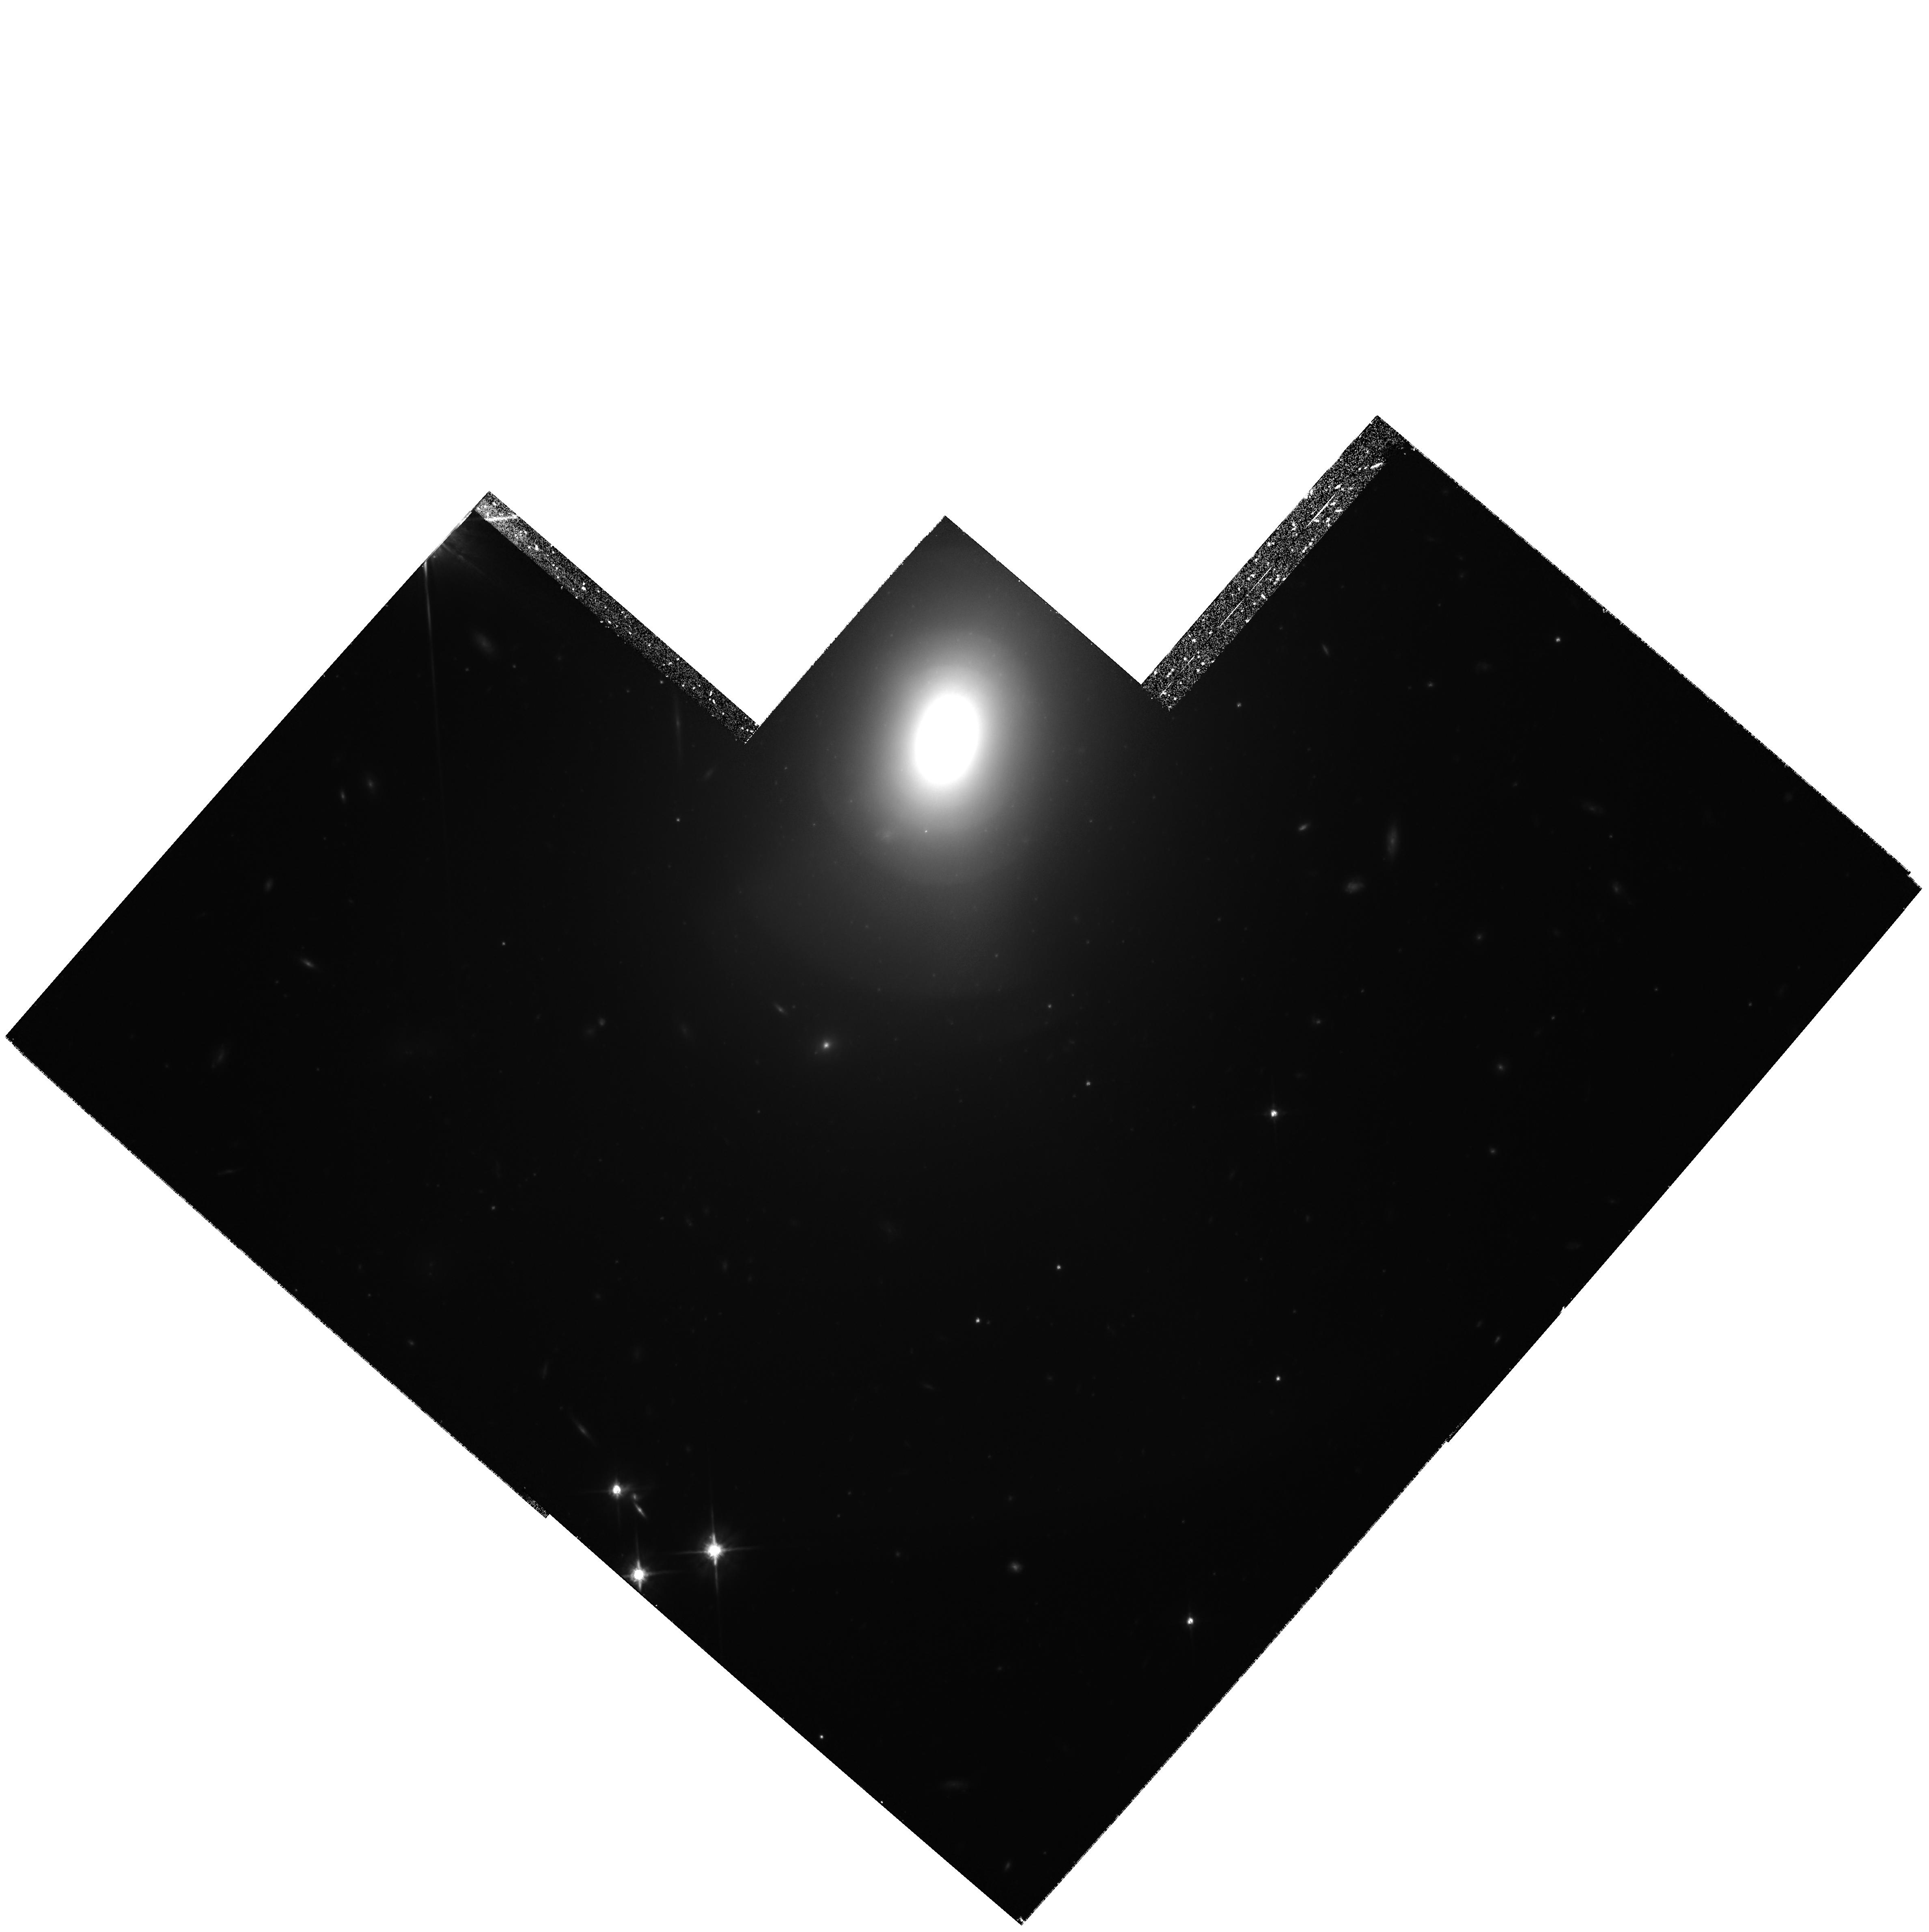
Target: ESO507-G045. Instrument: WFPC2/PC. Filter: F814W. Exposure: 4 h. Observation ID: hst_6579_04_wfpc2_pc_f814w_u37w04

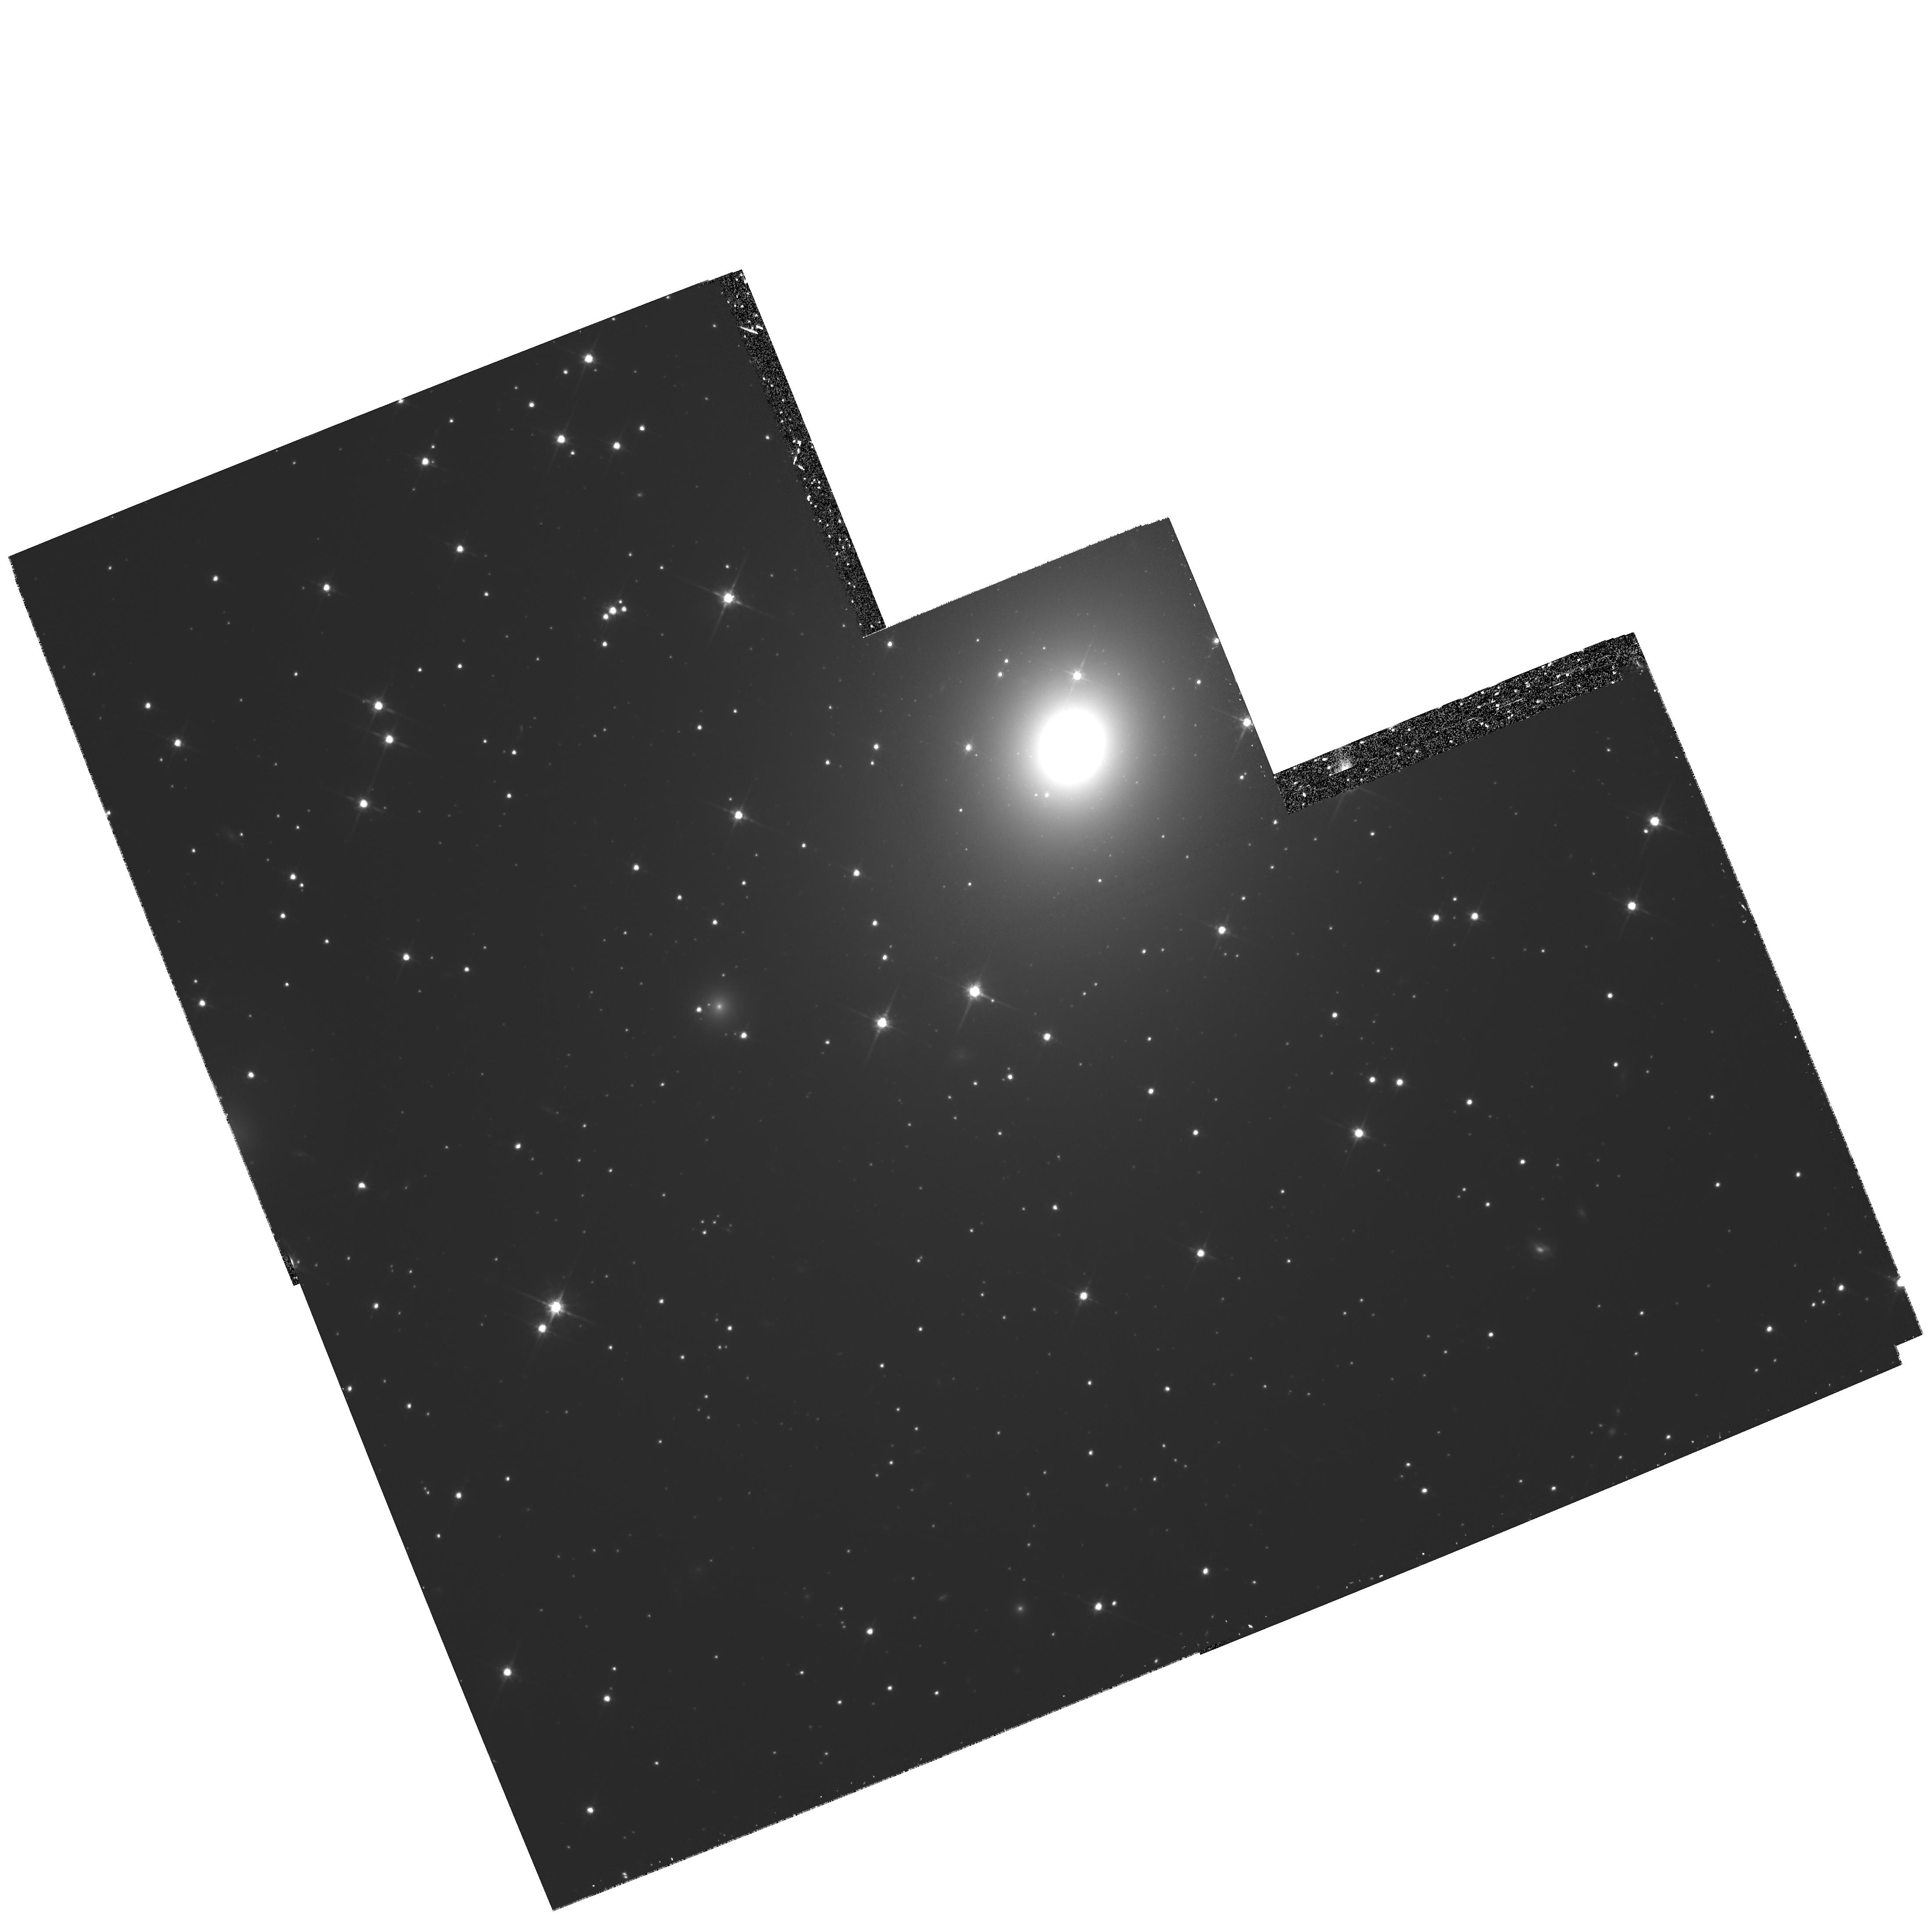
Target: NGC5516. Instrument: WFPC2/PC. Filter: F814W. Exposure: 2.1 h. Observation ID: hst_6579_3a_wfpc2_pc_f814w_u37w3a

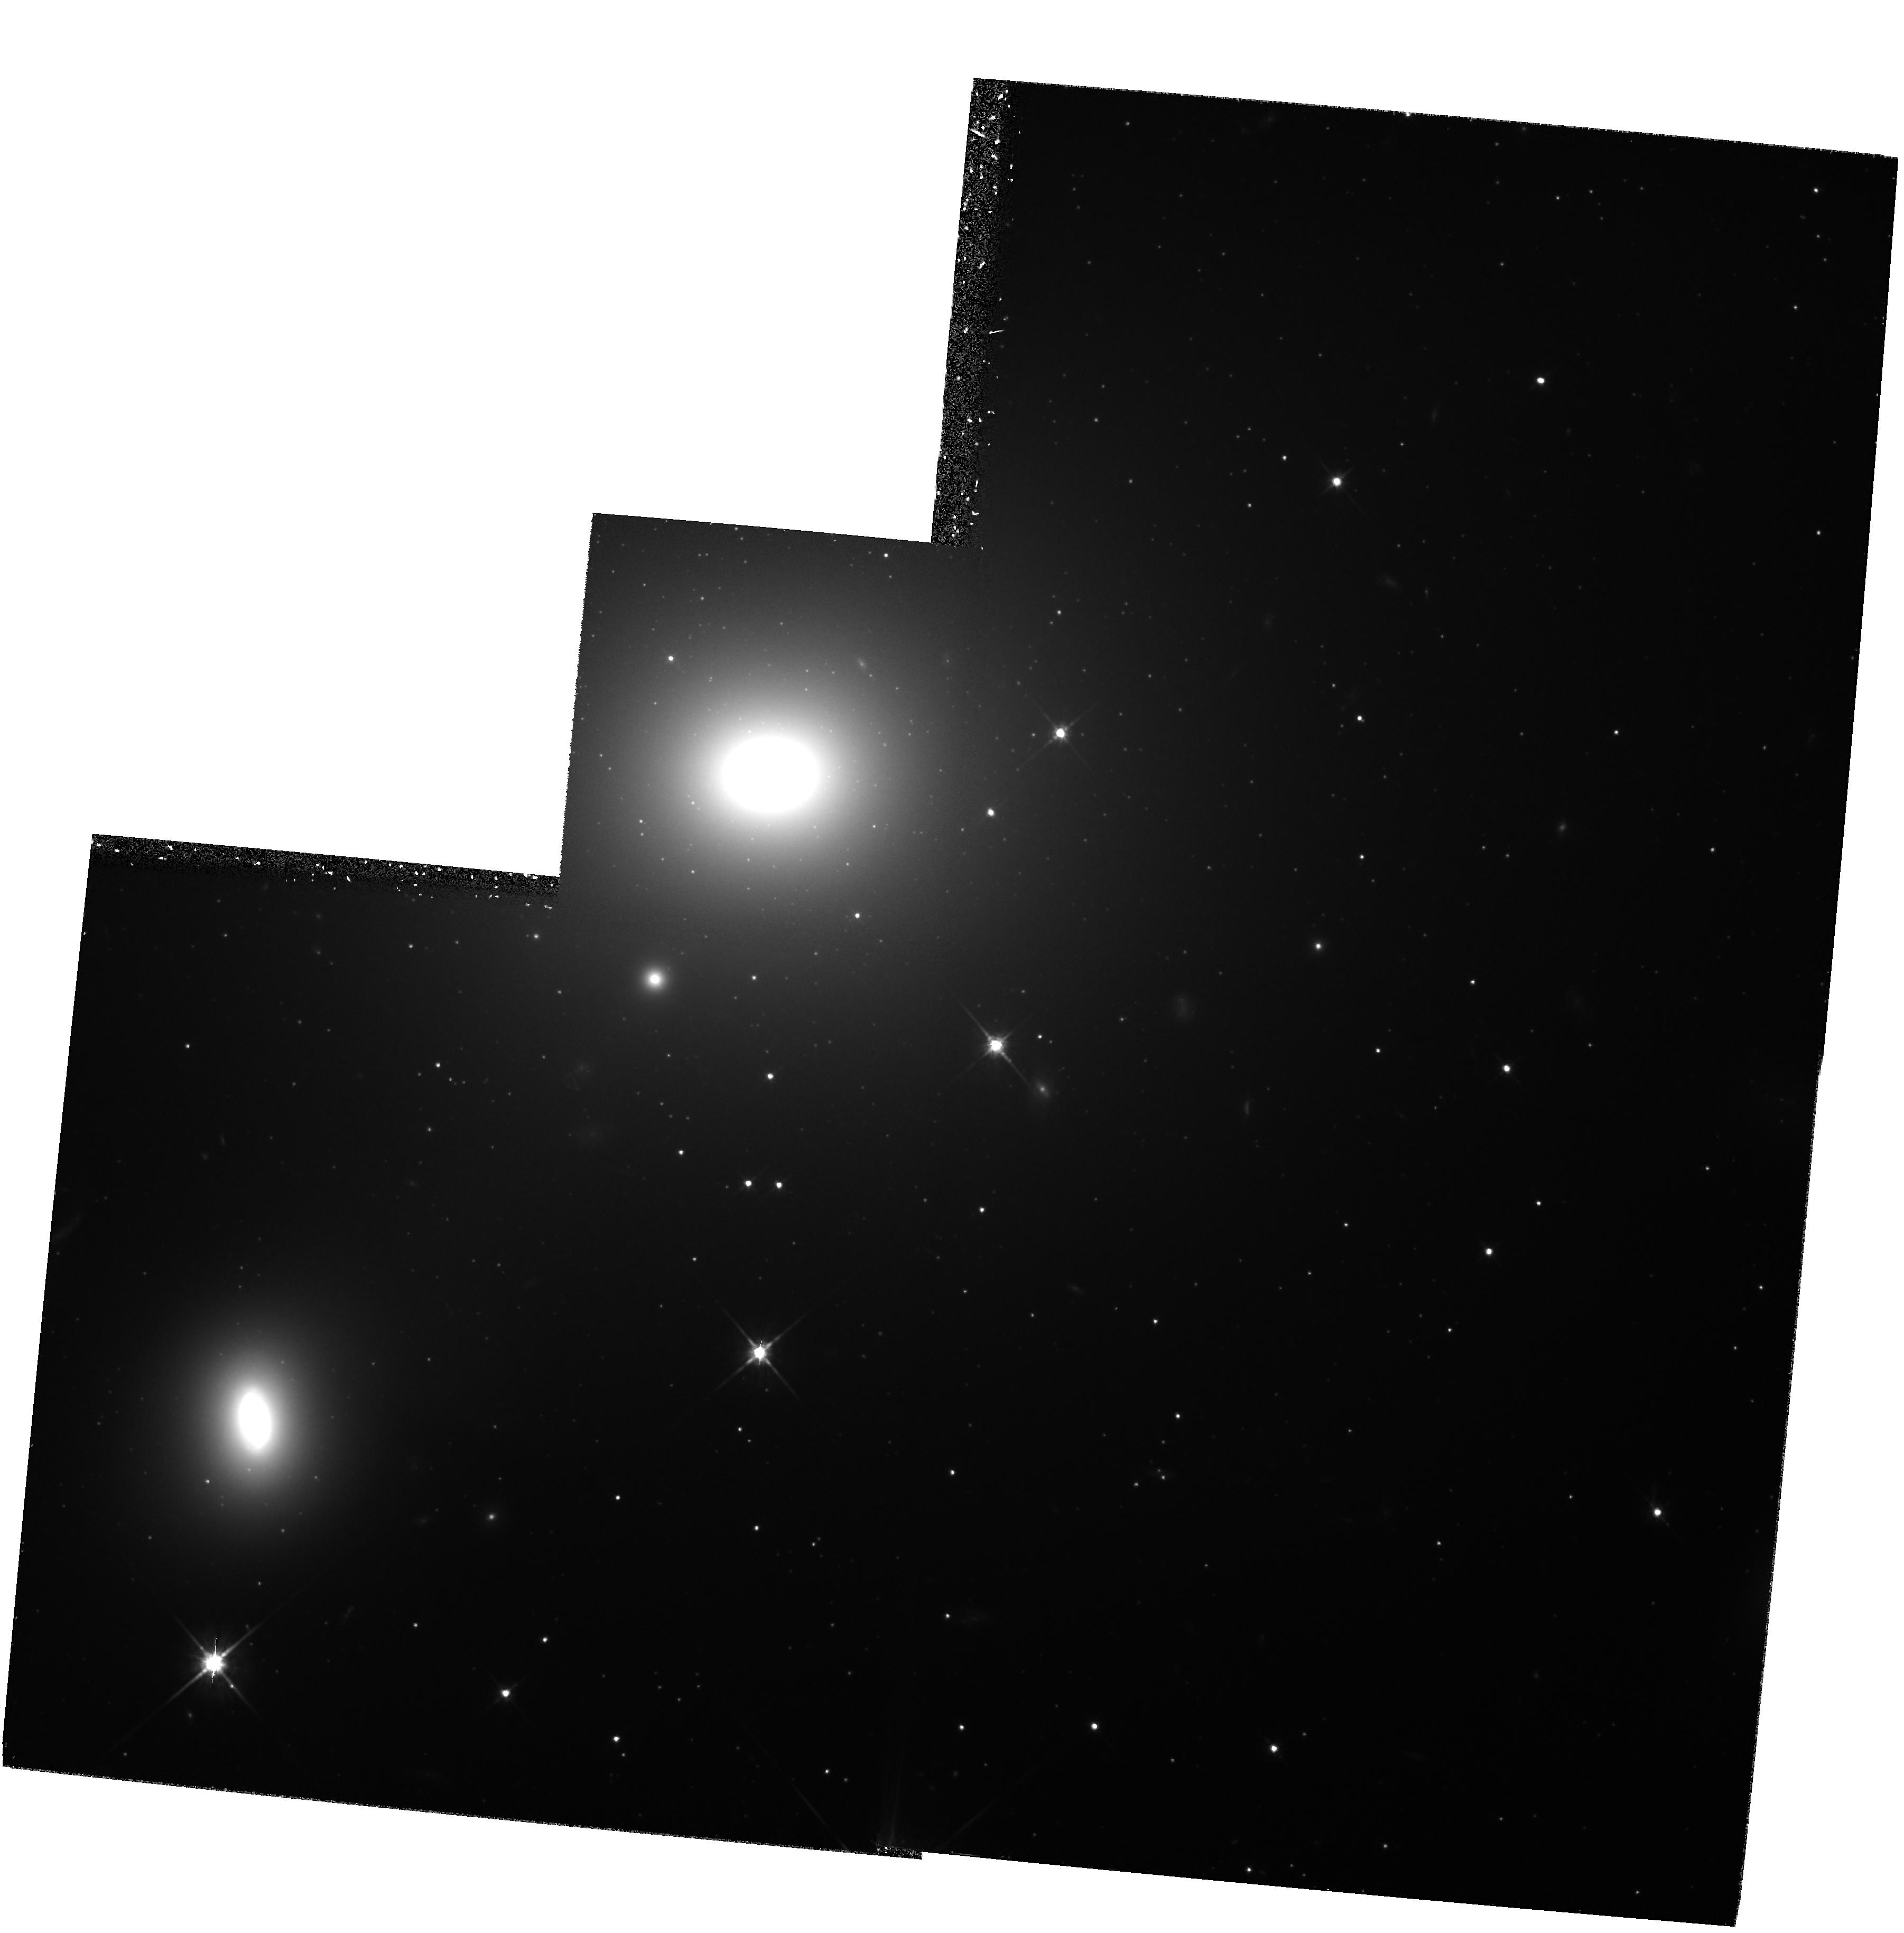
Target: NGC4709. Instrument: WFPC2/PC. Filter: F814W. Exposure: 2.1 h. Observation ID: hst_6579_02_wfpc2_pc_f814w_u37w02

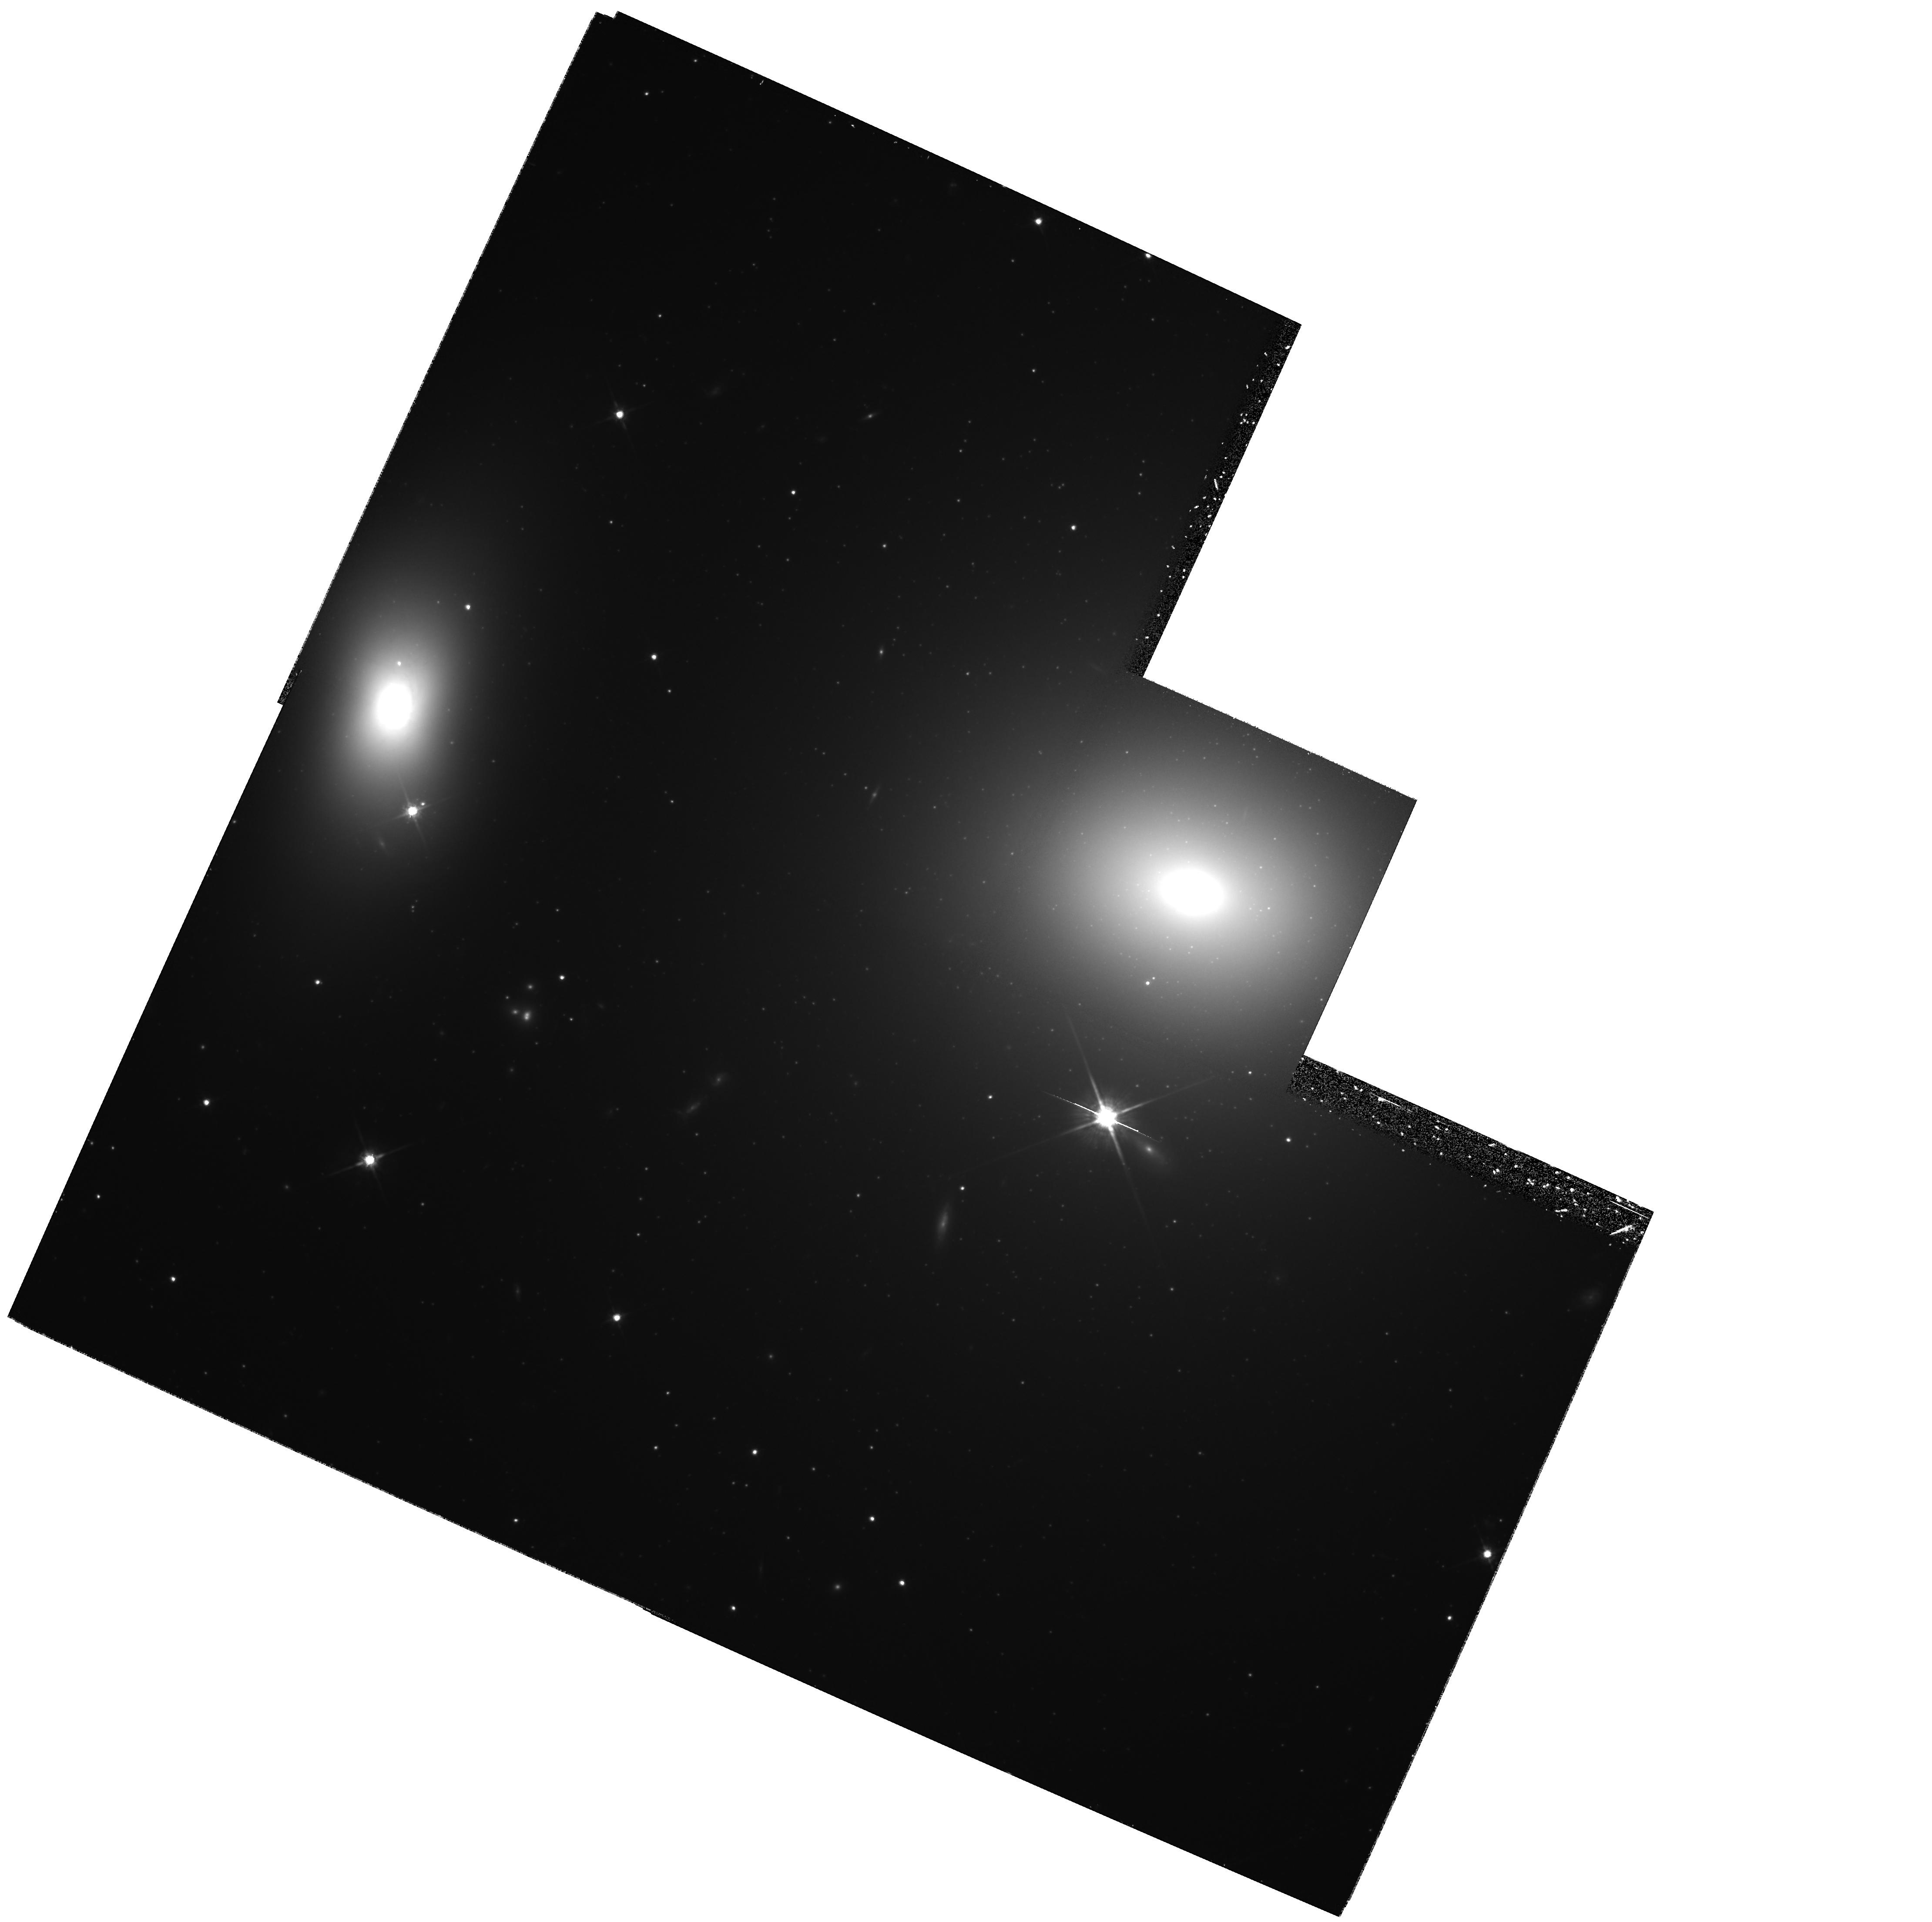
Target: NGC6876. Instrument: WFPC2/PC. Filter: F814W. Exposure: 2.4 h. Observation ID: hst_6579_05_wfpc2_pc_f814w_u37w05

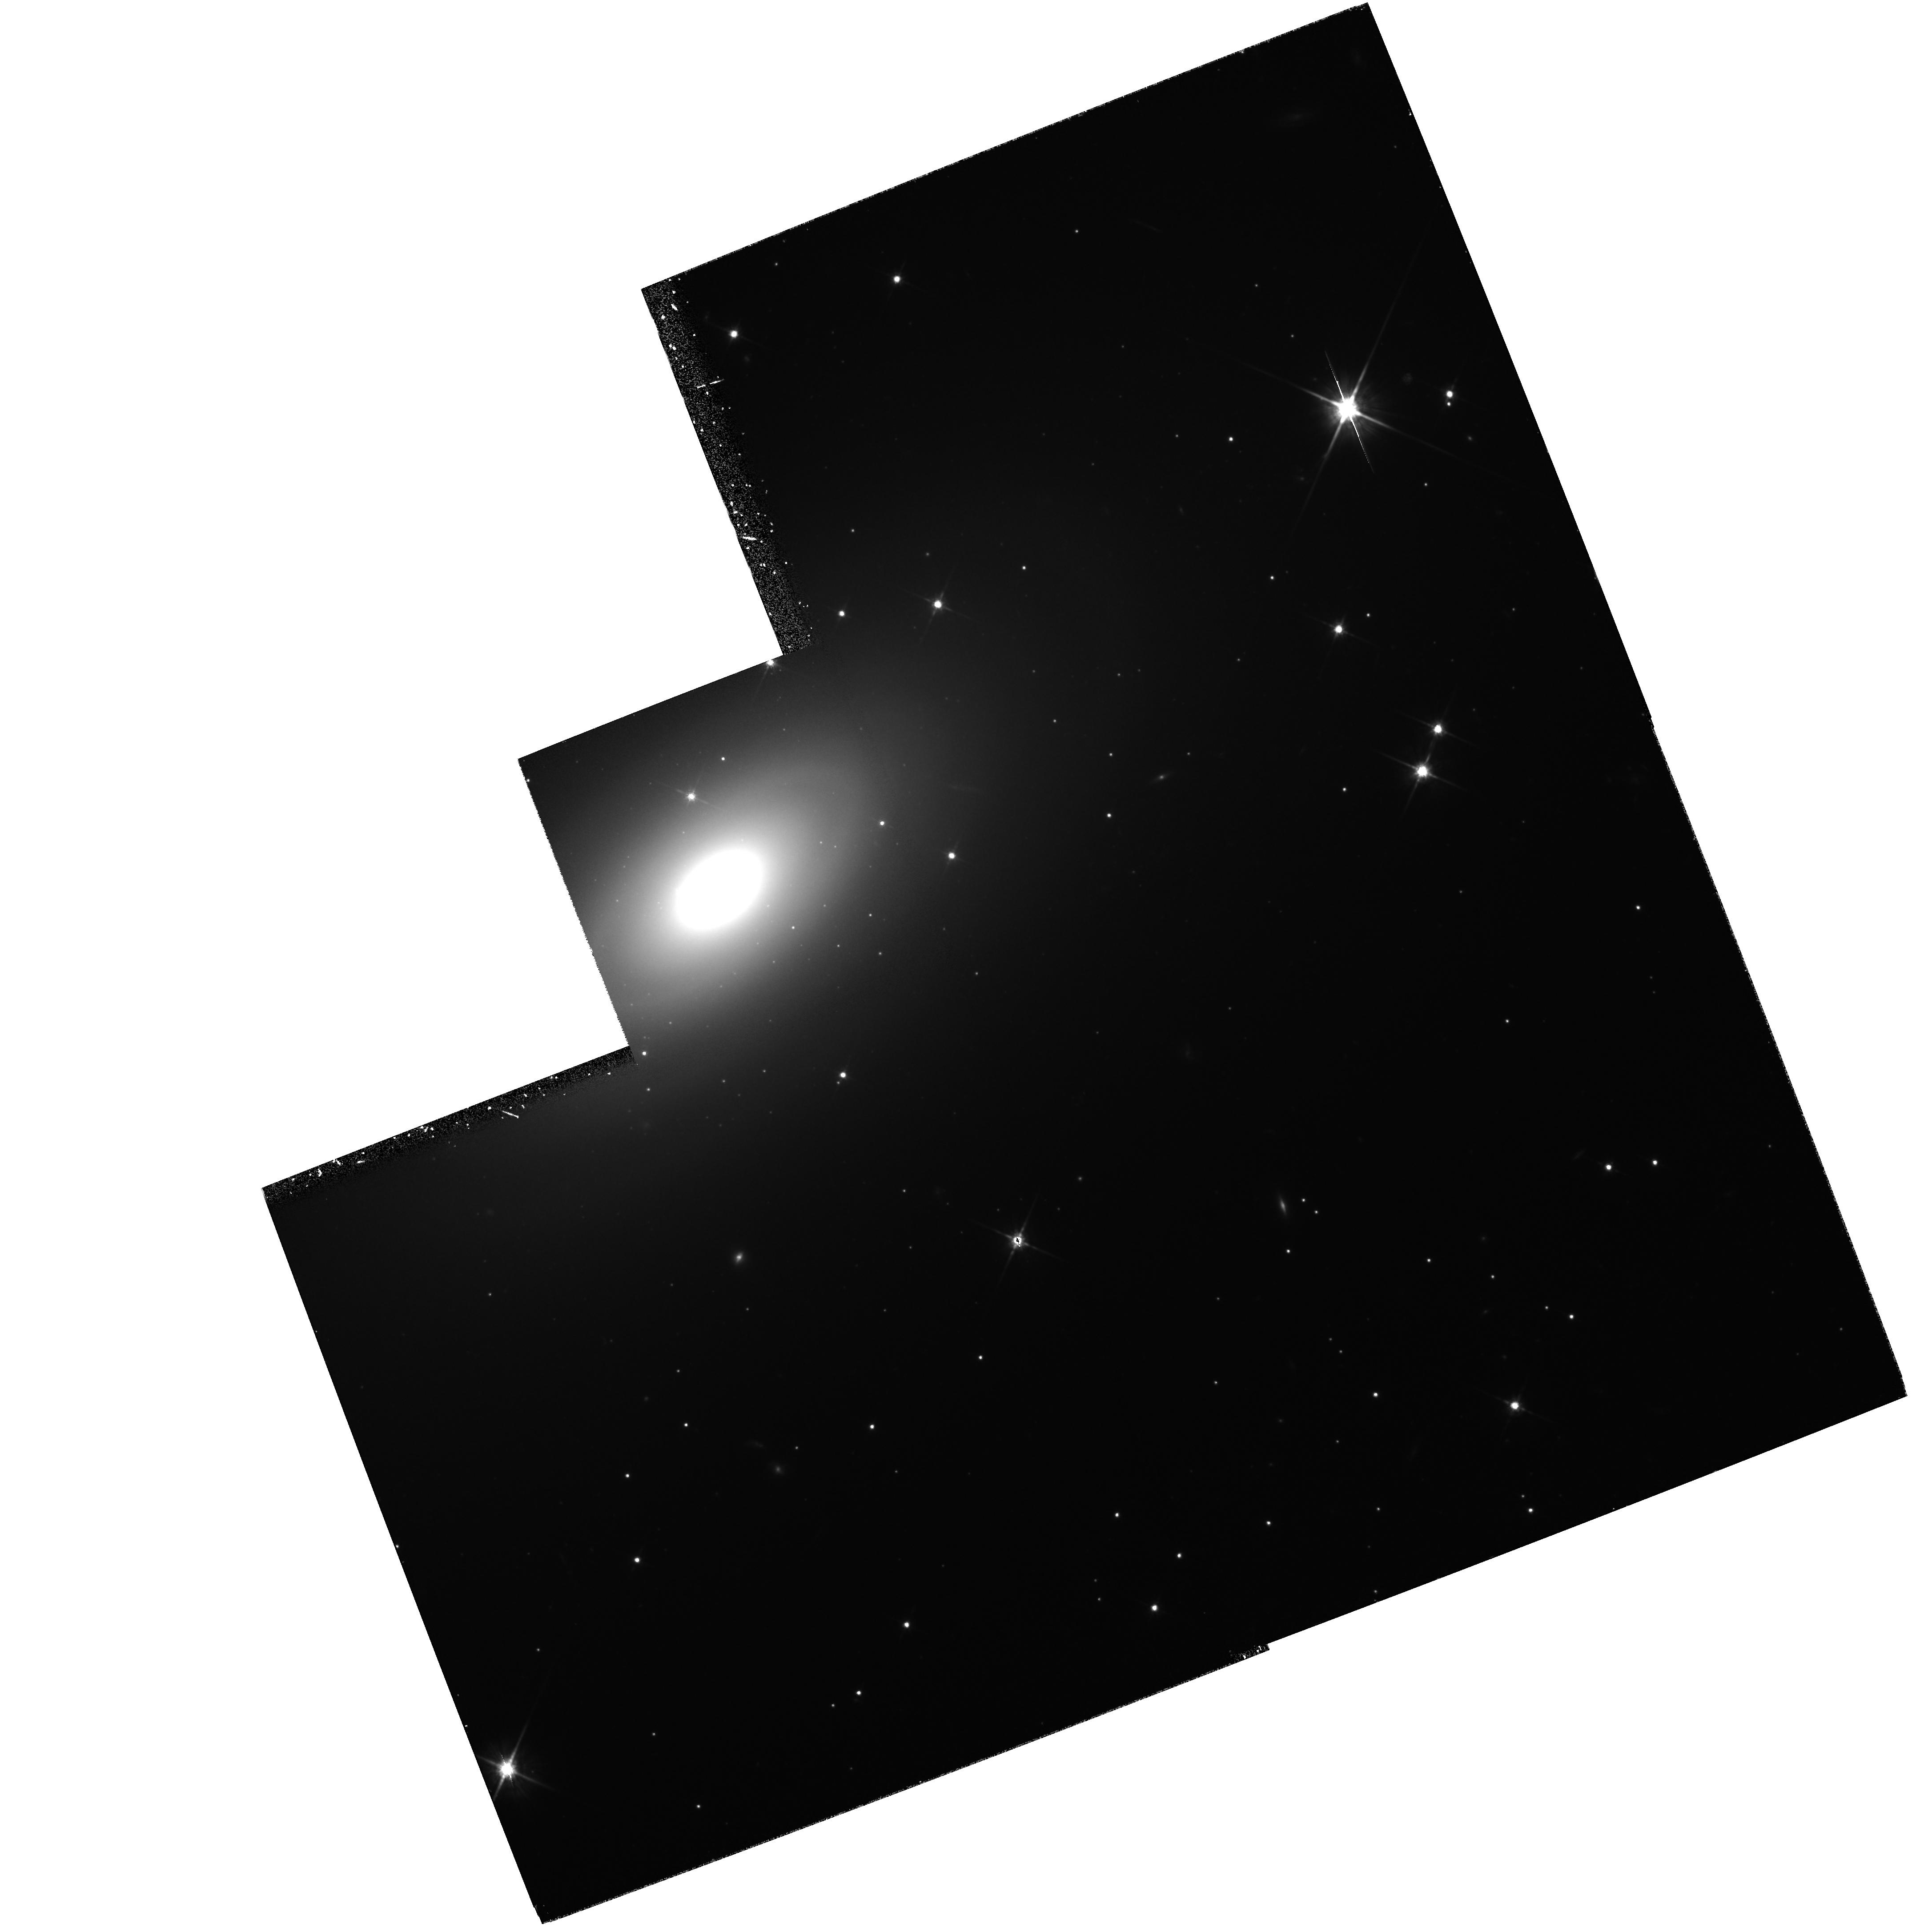
Target: NGC4767. Instrument: WFPC2/PC. Filter: F814W. Exposure: 2 h. Observation ID: hst_6579_01_wfpc2_pc_f814w_u37w01

The Cosmic Velocity of the Great Attractor (PI: Tonry, John L.)

We request deep WFPC2 images of five galaxies in clusters near the Centaurus Cluster to determine their distances and peculiar velocities using the Surface Brightness Fluctuation (SBF) method. We expect to determine whether the Centaurus galaxies are falling into the "Great Attractor", and distinguish between the claims that there is convergence of the flow beyond Centaurus (return to CMB rest frame) instead of continued ~600 km/s bulk flow. Confirmation of the latter would indicate that coherent peculiar velocities are generated over an enormous scale. HST is required as the ground-based SBF method becomes impossible beyond 3, 000 km/s. The high spatial resolution of HST permits precise measurement of the SBF signal at very large distances, and allows easy recognition of globular clusters and background galaxies in the galaxy images that must be removed prior to SBF detection. The proposing team developed the SBF method, has worked extensively in the field of large scal e flows, played major roles in the calibration of WFPC and WFPC2, and are conducting GTO observations which will help validate the zeropoint and application of the SBF method for local galaxies.